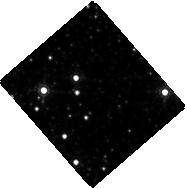
Target: NOVA-SCO-2008
Instrument: WFC3/IR
Filter: F164N
Exposure: 35 min
Observation ID: hst_12684_02_wfc3_ir_f164n_ibtr02

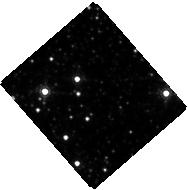
Target: NOVA-SCO-2008
Instrument: WFC3/IR
Filter: F160W
Exposure: 2 min
Observation ID: hst_12684_01_wfc3_ir_f160w_ibtr01

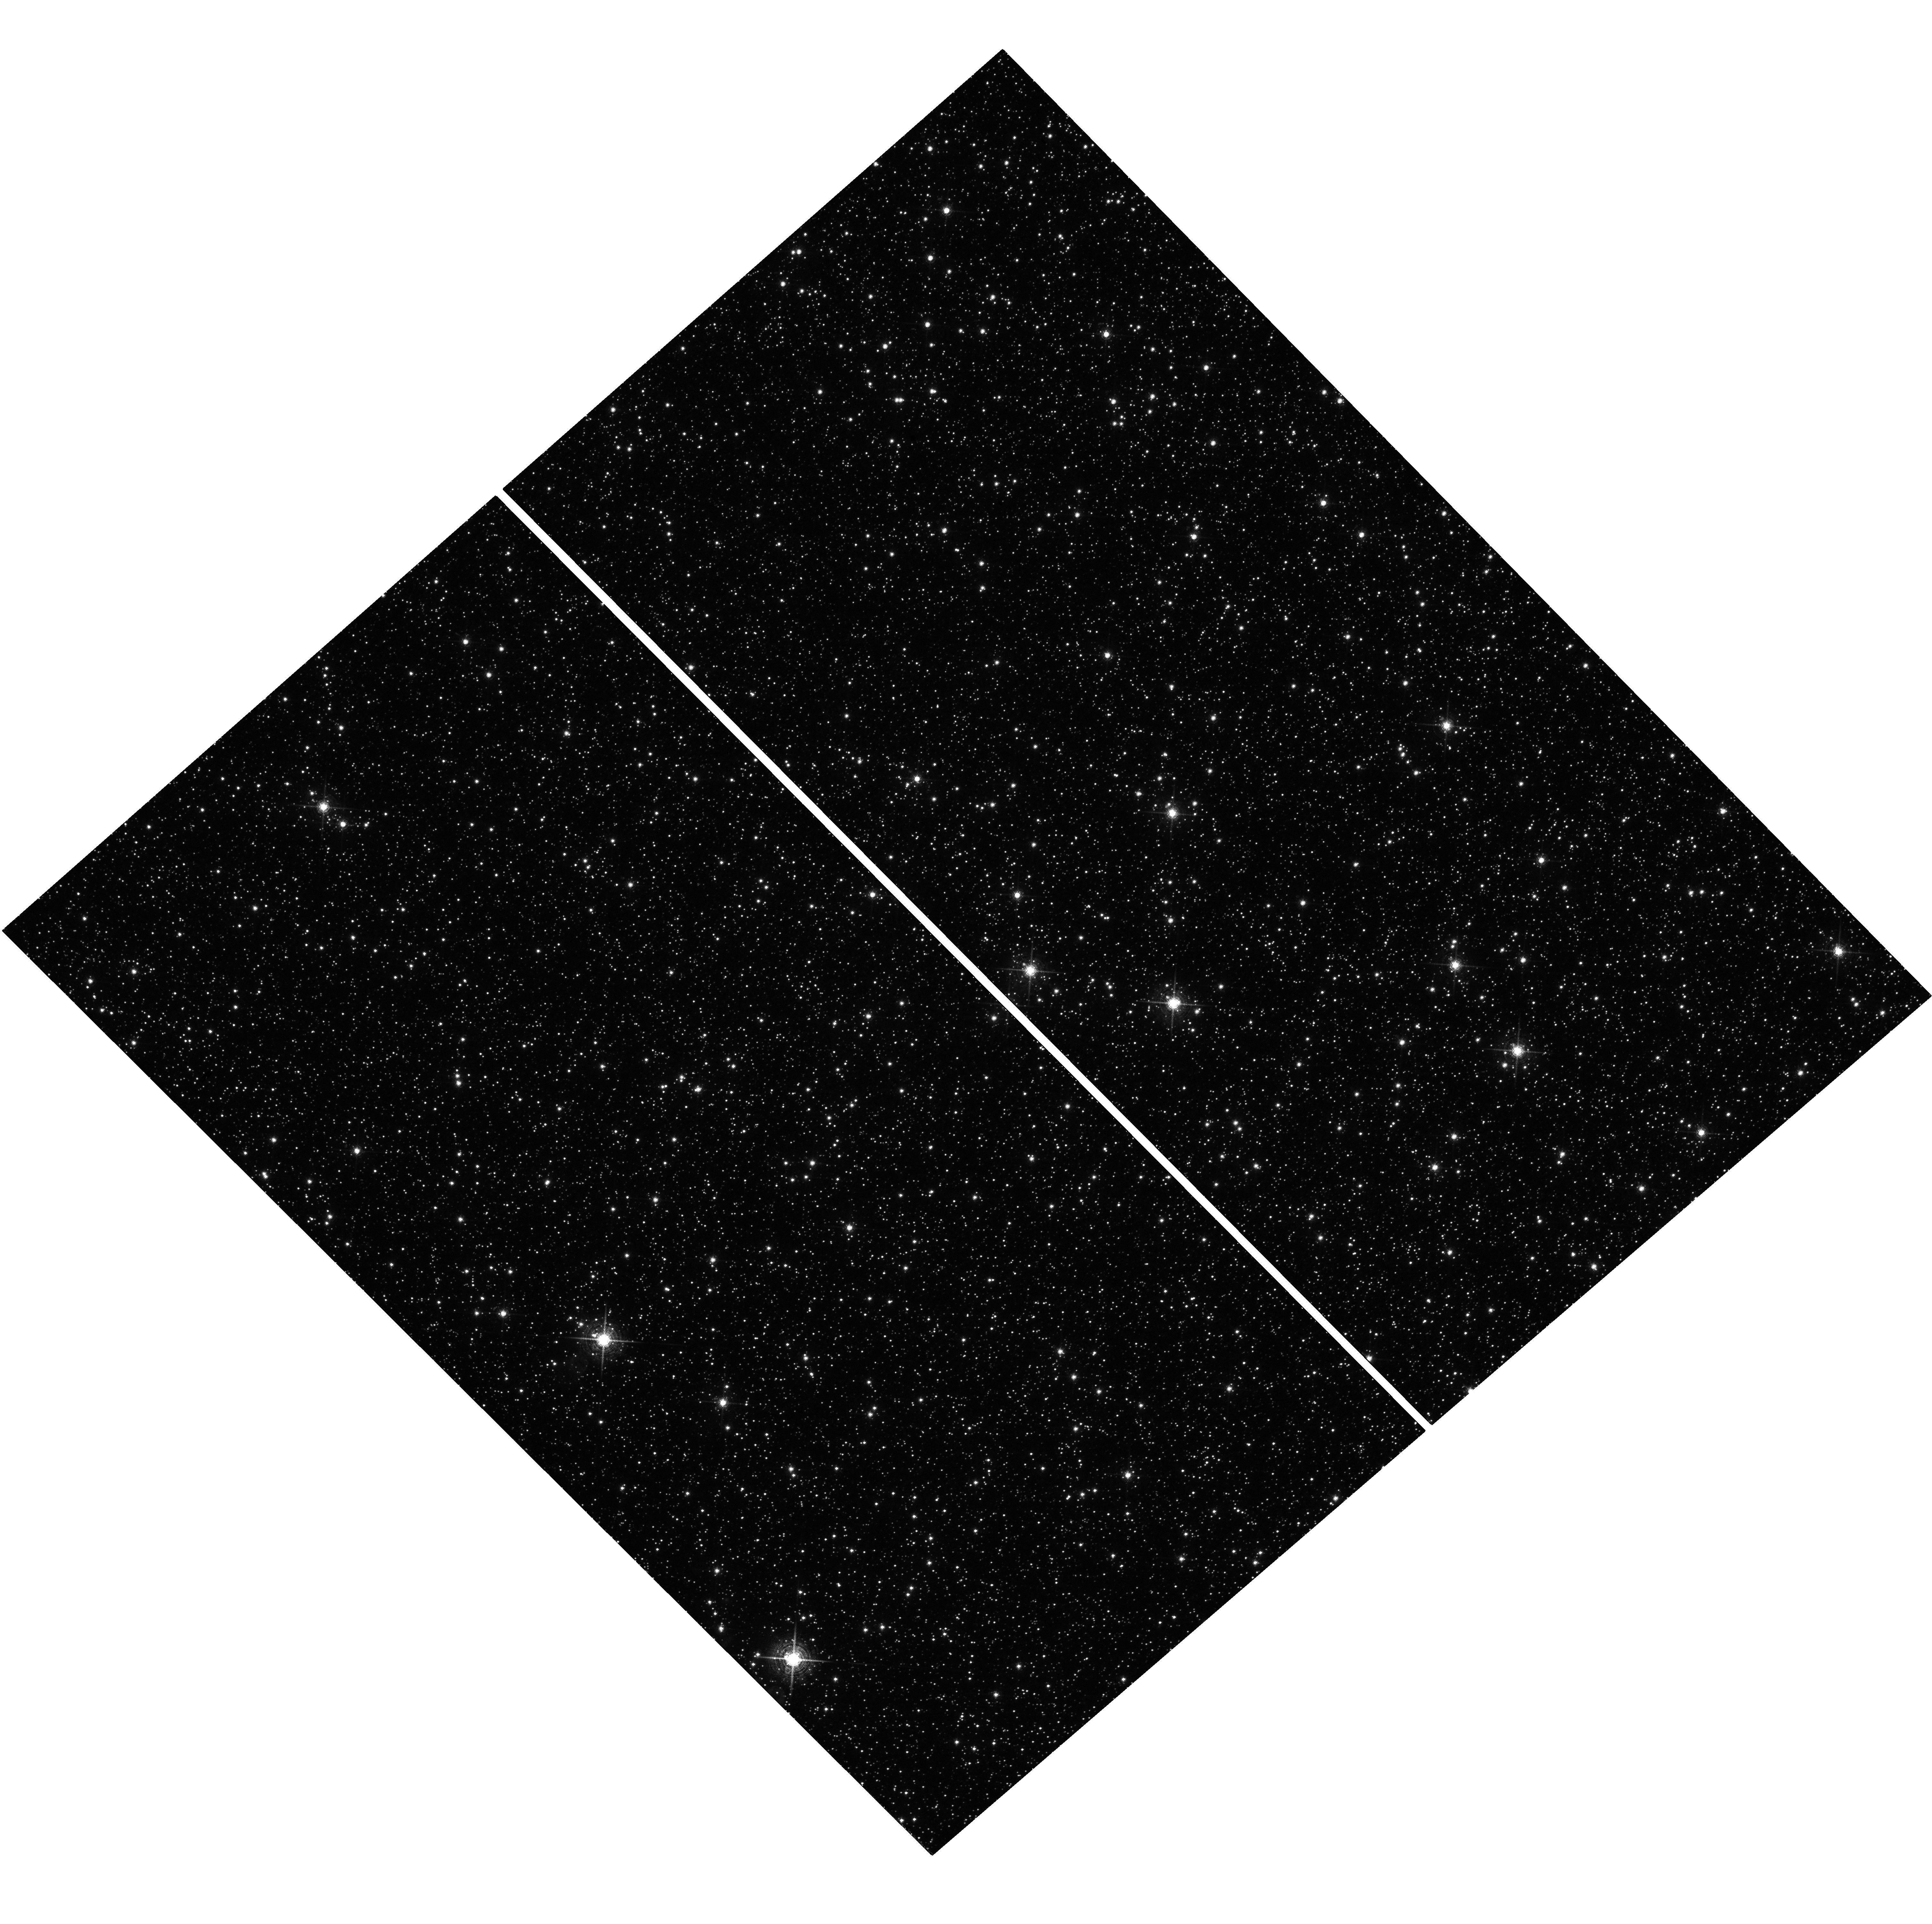
Target: NOVA-SCO-2008
Instrument: WFC3/UVIS
Filter: F673N
Exposure: 42 min
Observation ID: hst_12684_03_wfc3_uvis_f673n_ibtr03

Mapping the Physical Characteristics of the Pre-Merger Ejecta from the First Confirmed Stellar Merger (PI: McCollum, Bruce)

The 2008 eruption of V1309 Sco was recently proved to have resulted from the merger of two nondegenerate stars. Such mergers have long been thought to occur, but they are so rare that this is the first one ever observed while it happened. Stellar mergers are predicted to produce pre-merger mass loss in addition to mass loss from the outburst at the time of merger. We have discovered a ~3.5 arcsecond elongated feature at 3.6 and 4.5 microns in archival Spitzer/IRAC survey images, which extends directly from V1309 Sco. The images were obtained 11 months before the outburst. At the estimated distance of V1309 Sco, the extended material is ~10, 000 AU in size. High resolution imaging presents the first opportunity to determine important information about both pre-merger and merger-outburst mass loss, which will be valuable in testing and refining merger models and will have general implications for stellar cluster evolution models. Spitzer/IRAC resolution is insufficient to learn details of this feature's morphology. This object has never been imaged at subarcsecond resolution. Ground-based spectra suggest that the extended material should have a complex morphology influenced by multiple mass ejections and possibly a jet. Our observations will test theoretical predictions that mergers should have significant pre-merger mass loss. We select filters to resolve and measure emission from shocked features, which we will use in conjunction with shock models and diagnostics to determine or put limits on the densities, speeds, and temperatures of both the pre-merger and post-merger ejecta which are expected to be now colliding.